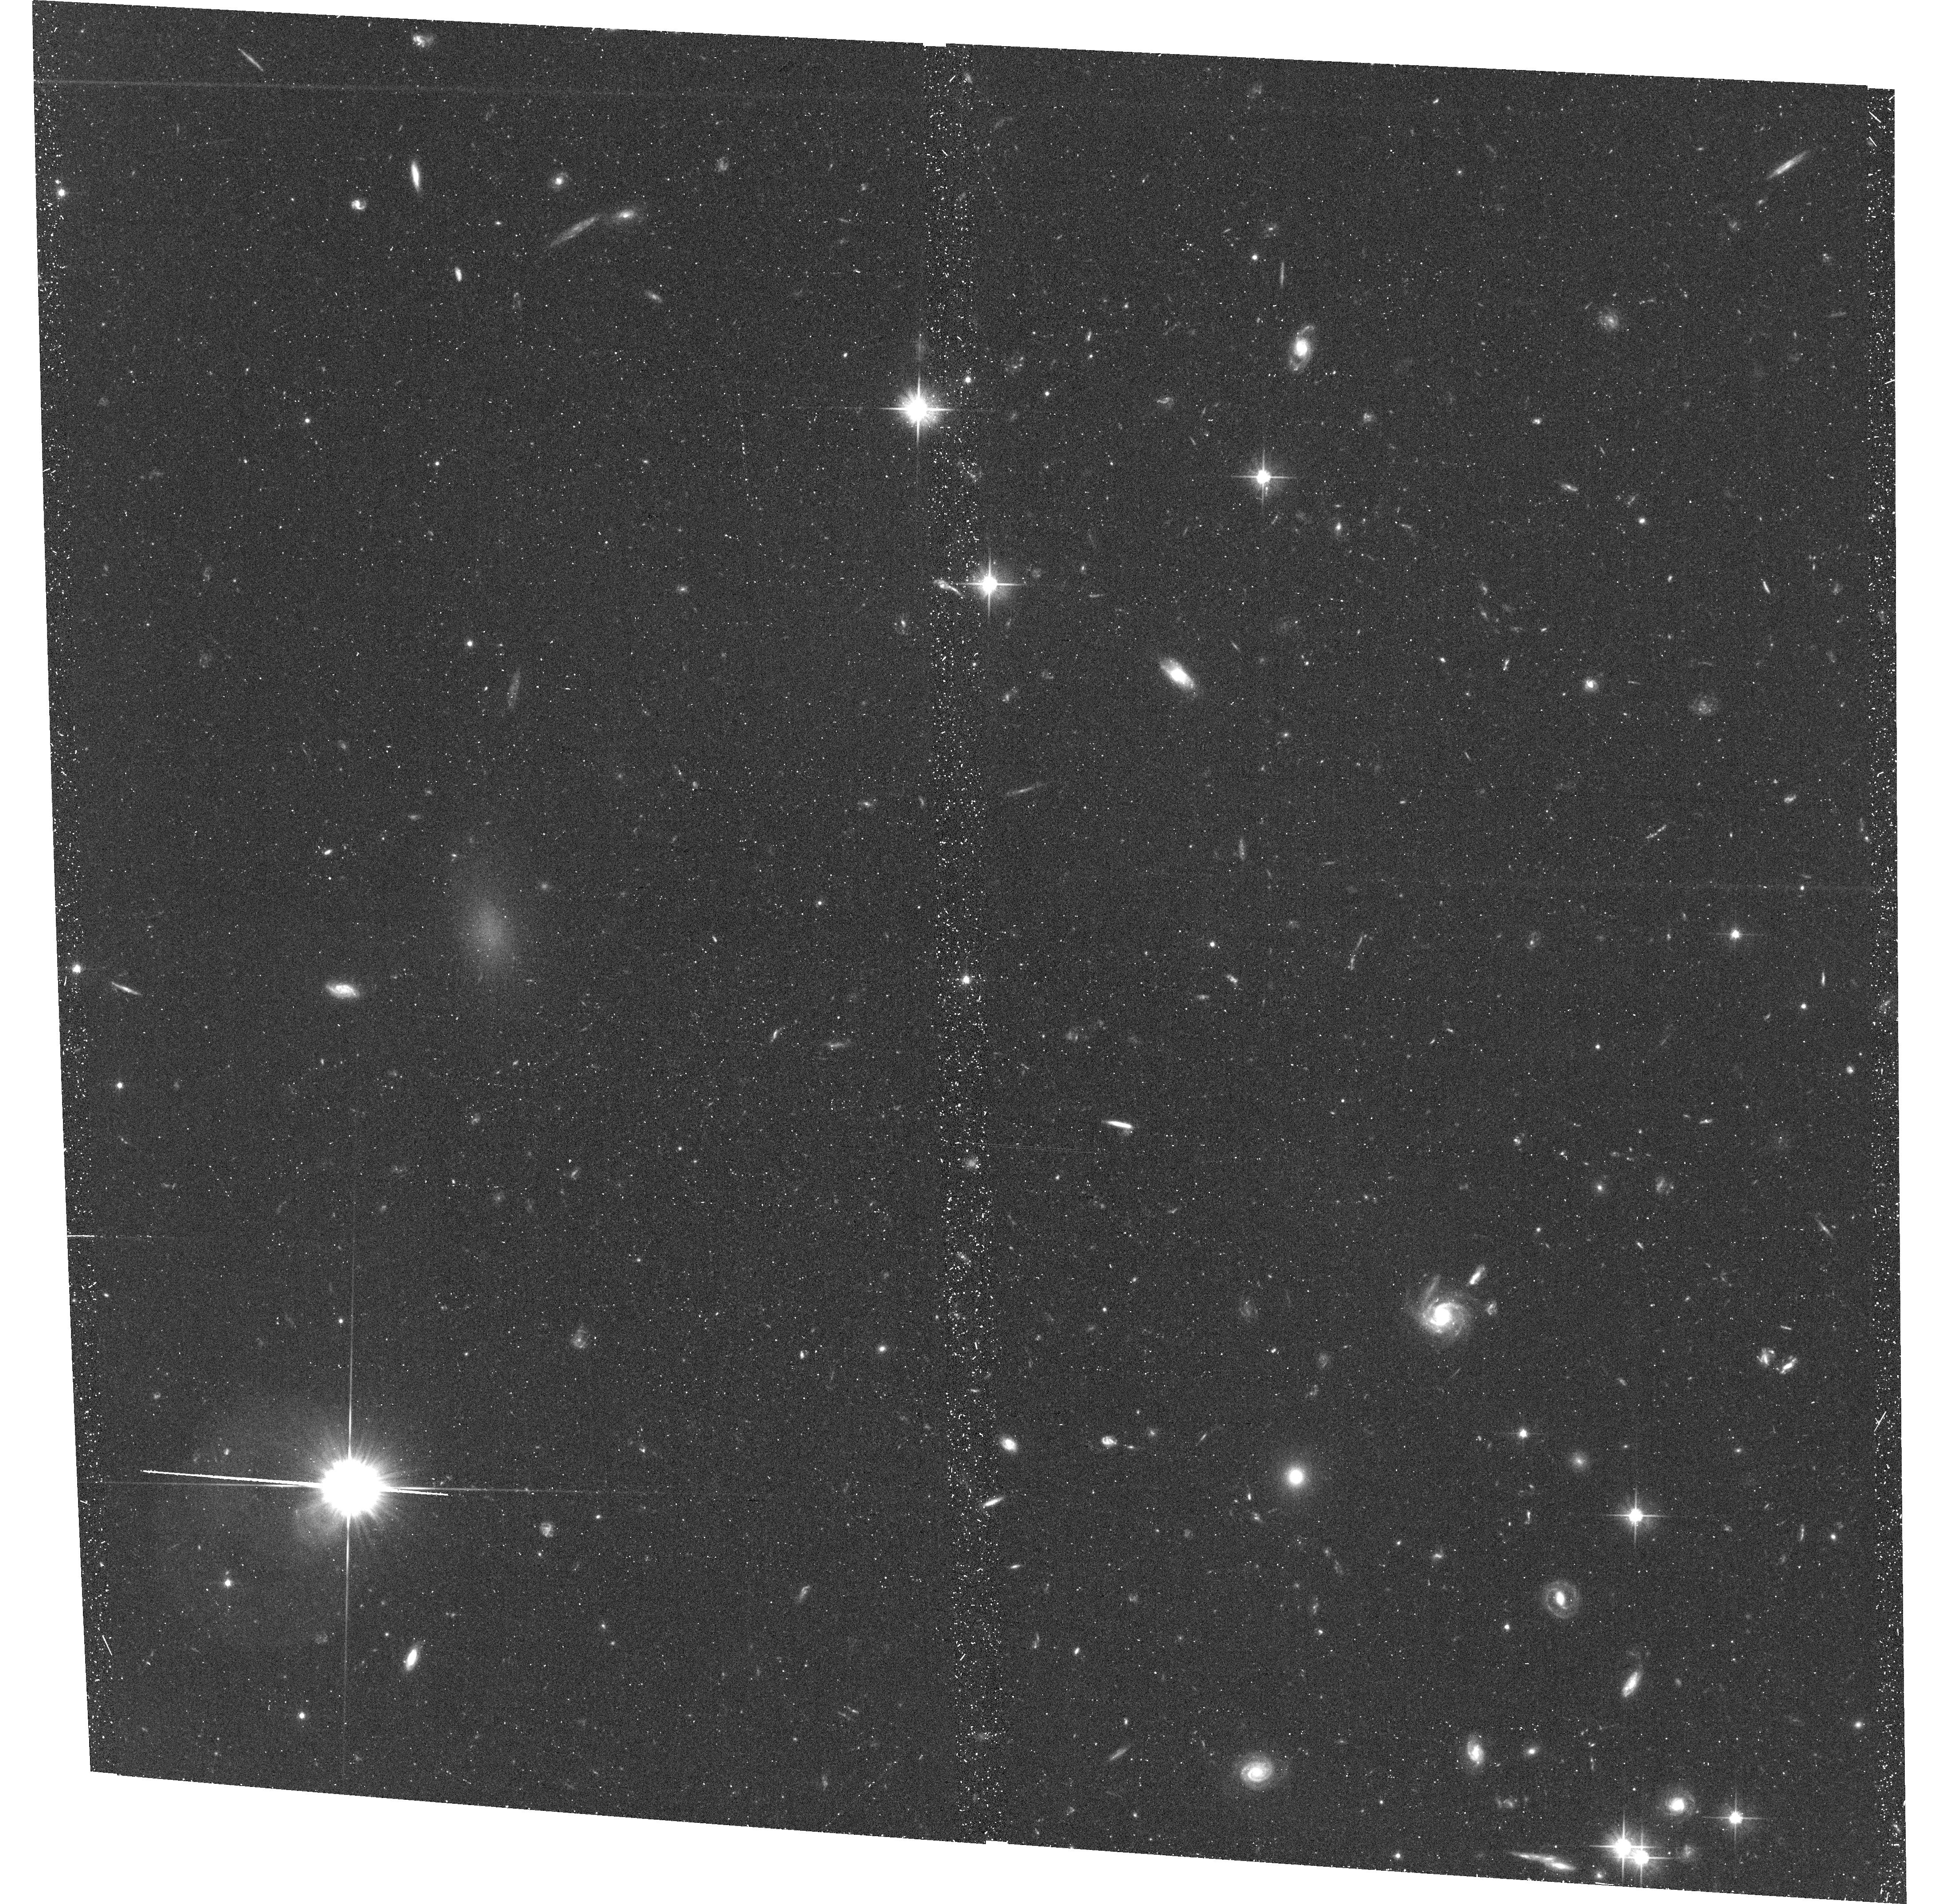
Target: UDG-1A
Instrument: ACS/WFC
Filter: F606W
Exposure: 44 min
Observation ID: hst_15277_01_acs_wfc_f606w_jdhk01

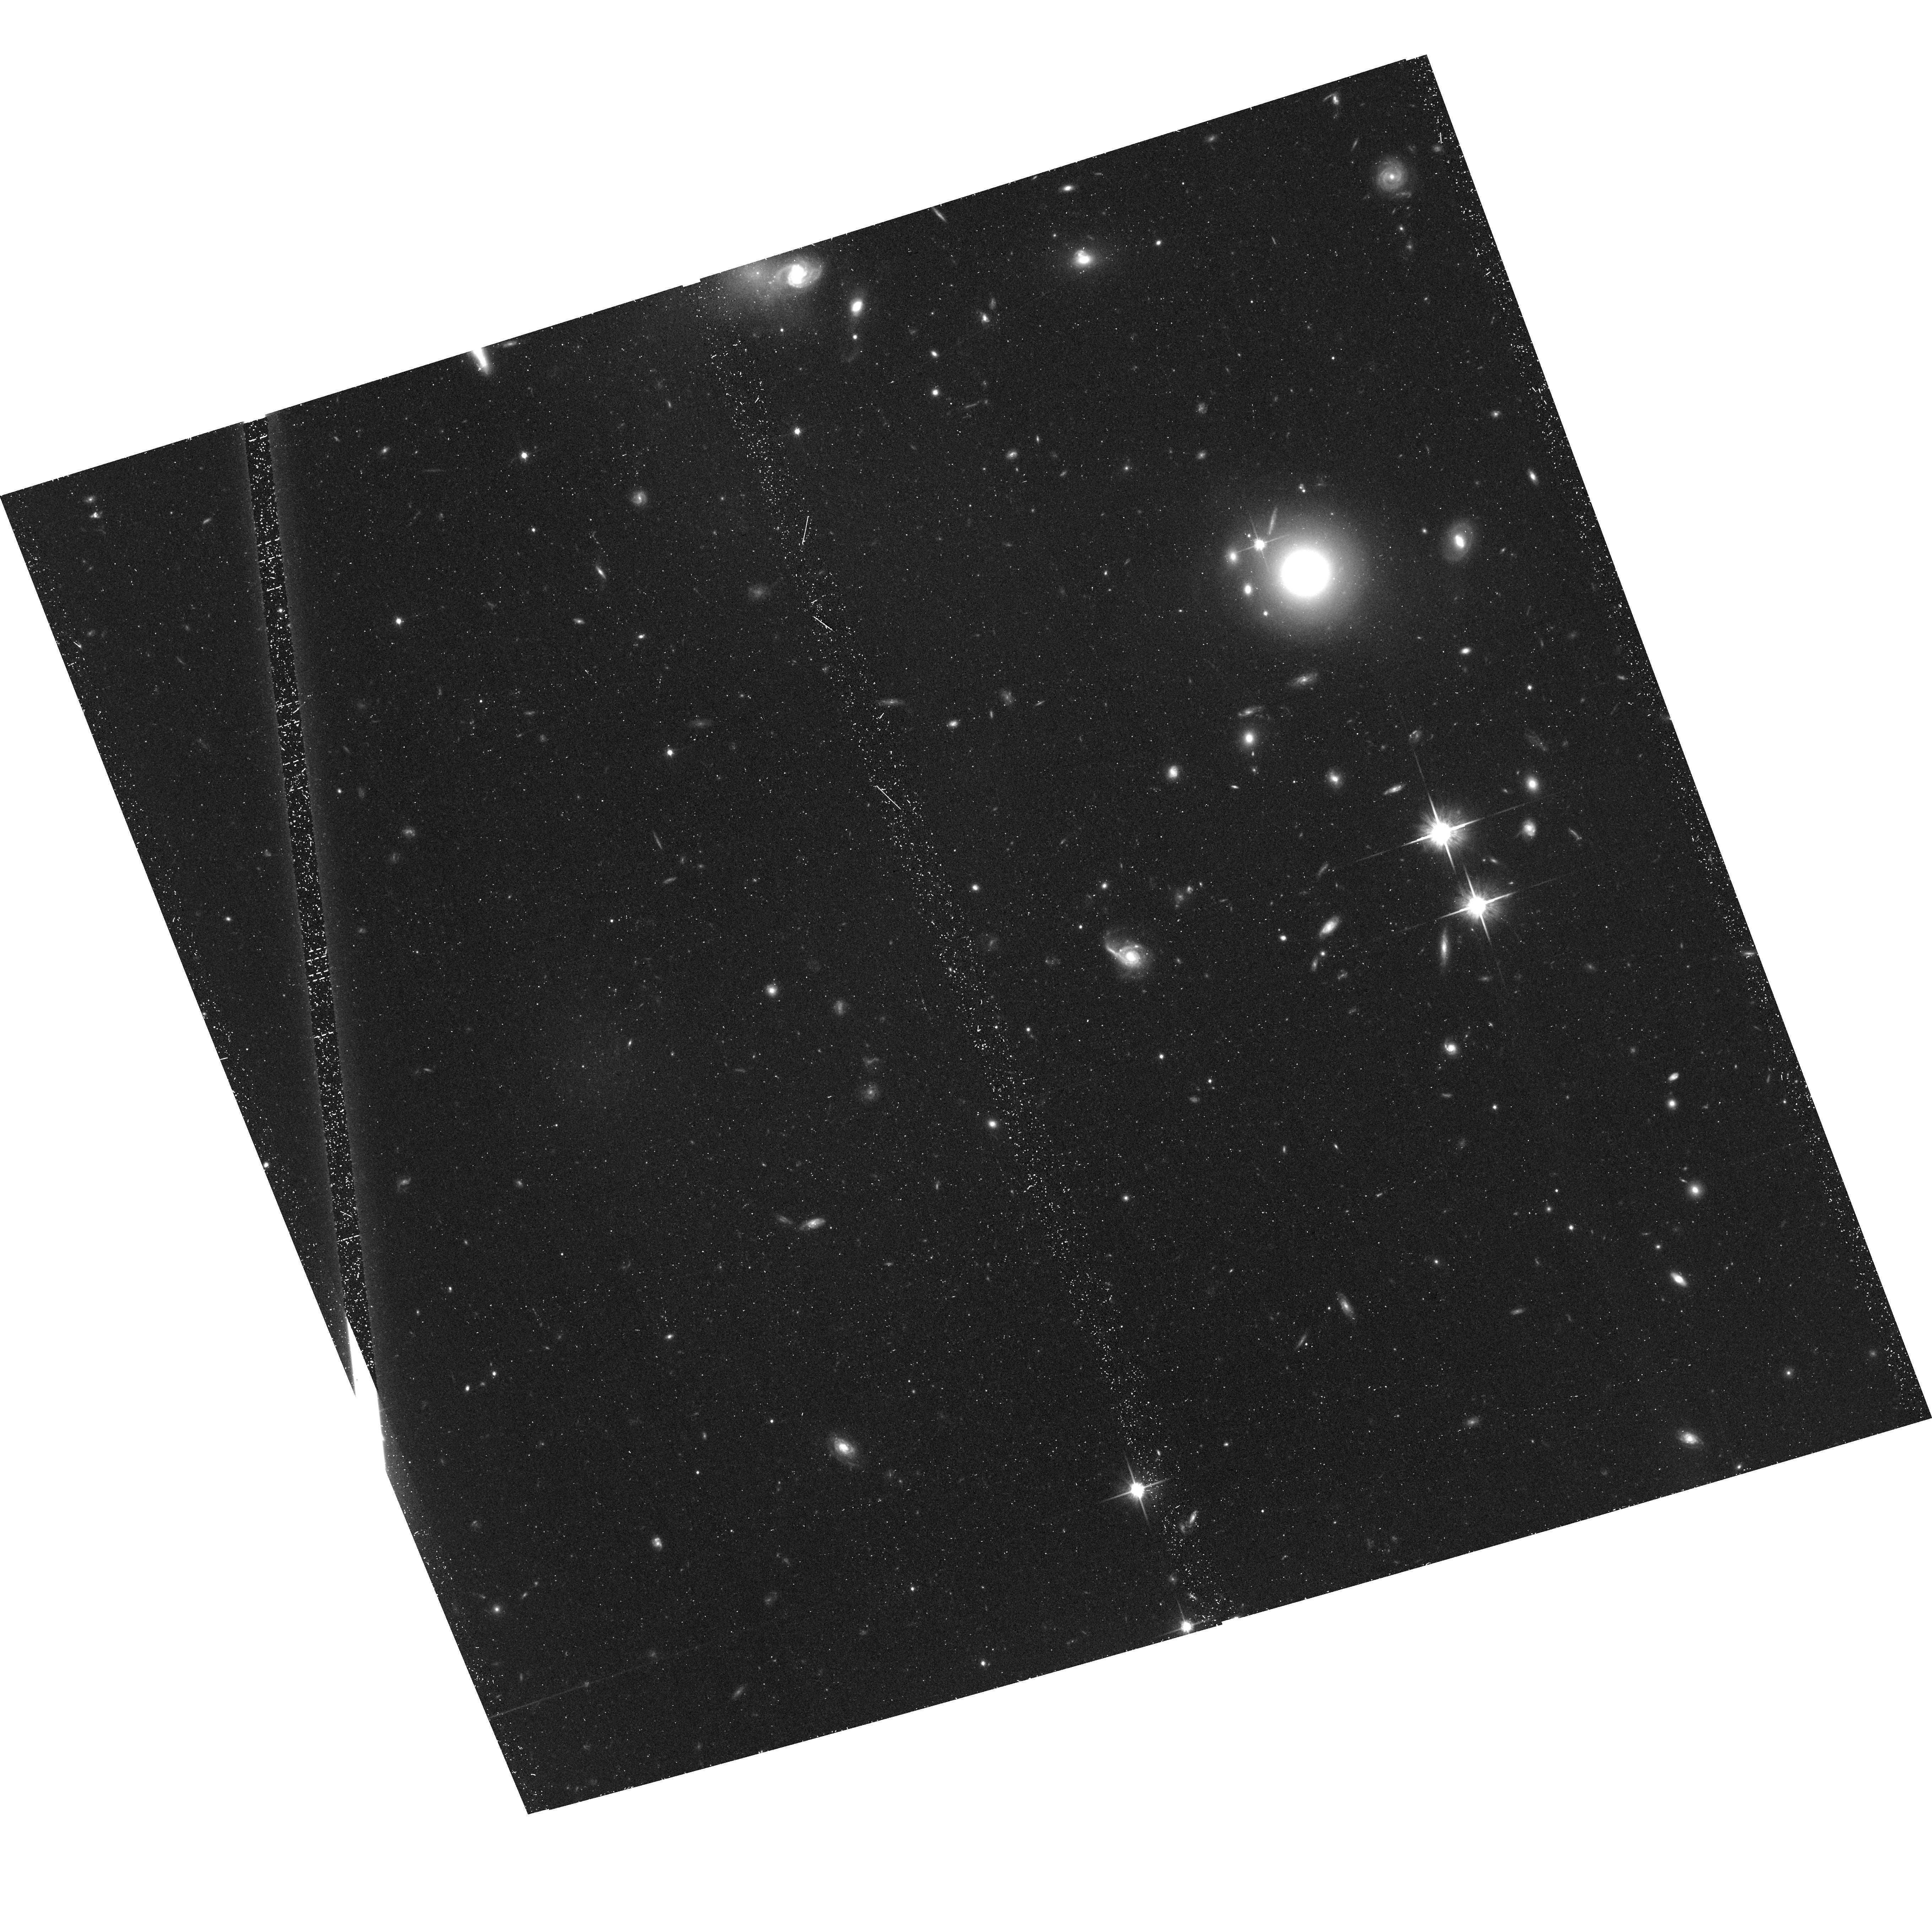
Target: UDG-5A
Instrument: ACS/WFC
Filter: F814W
Exposure: 41 min
Observation ID: hst_15277_05_acs_wfc_f814w_jdhk05

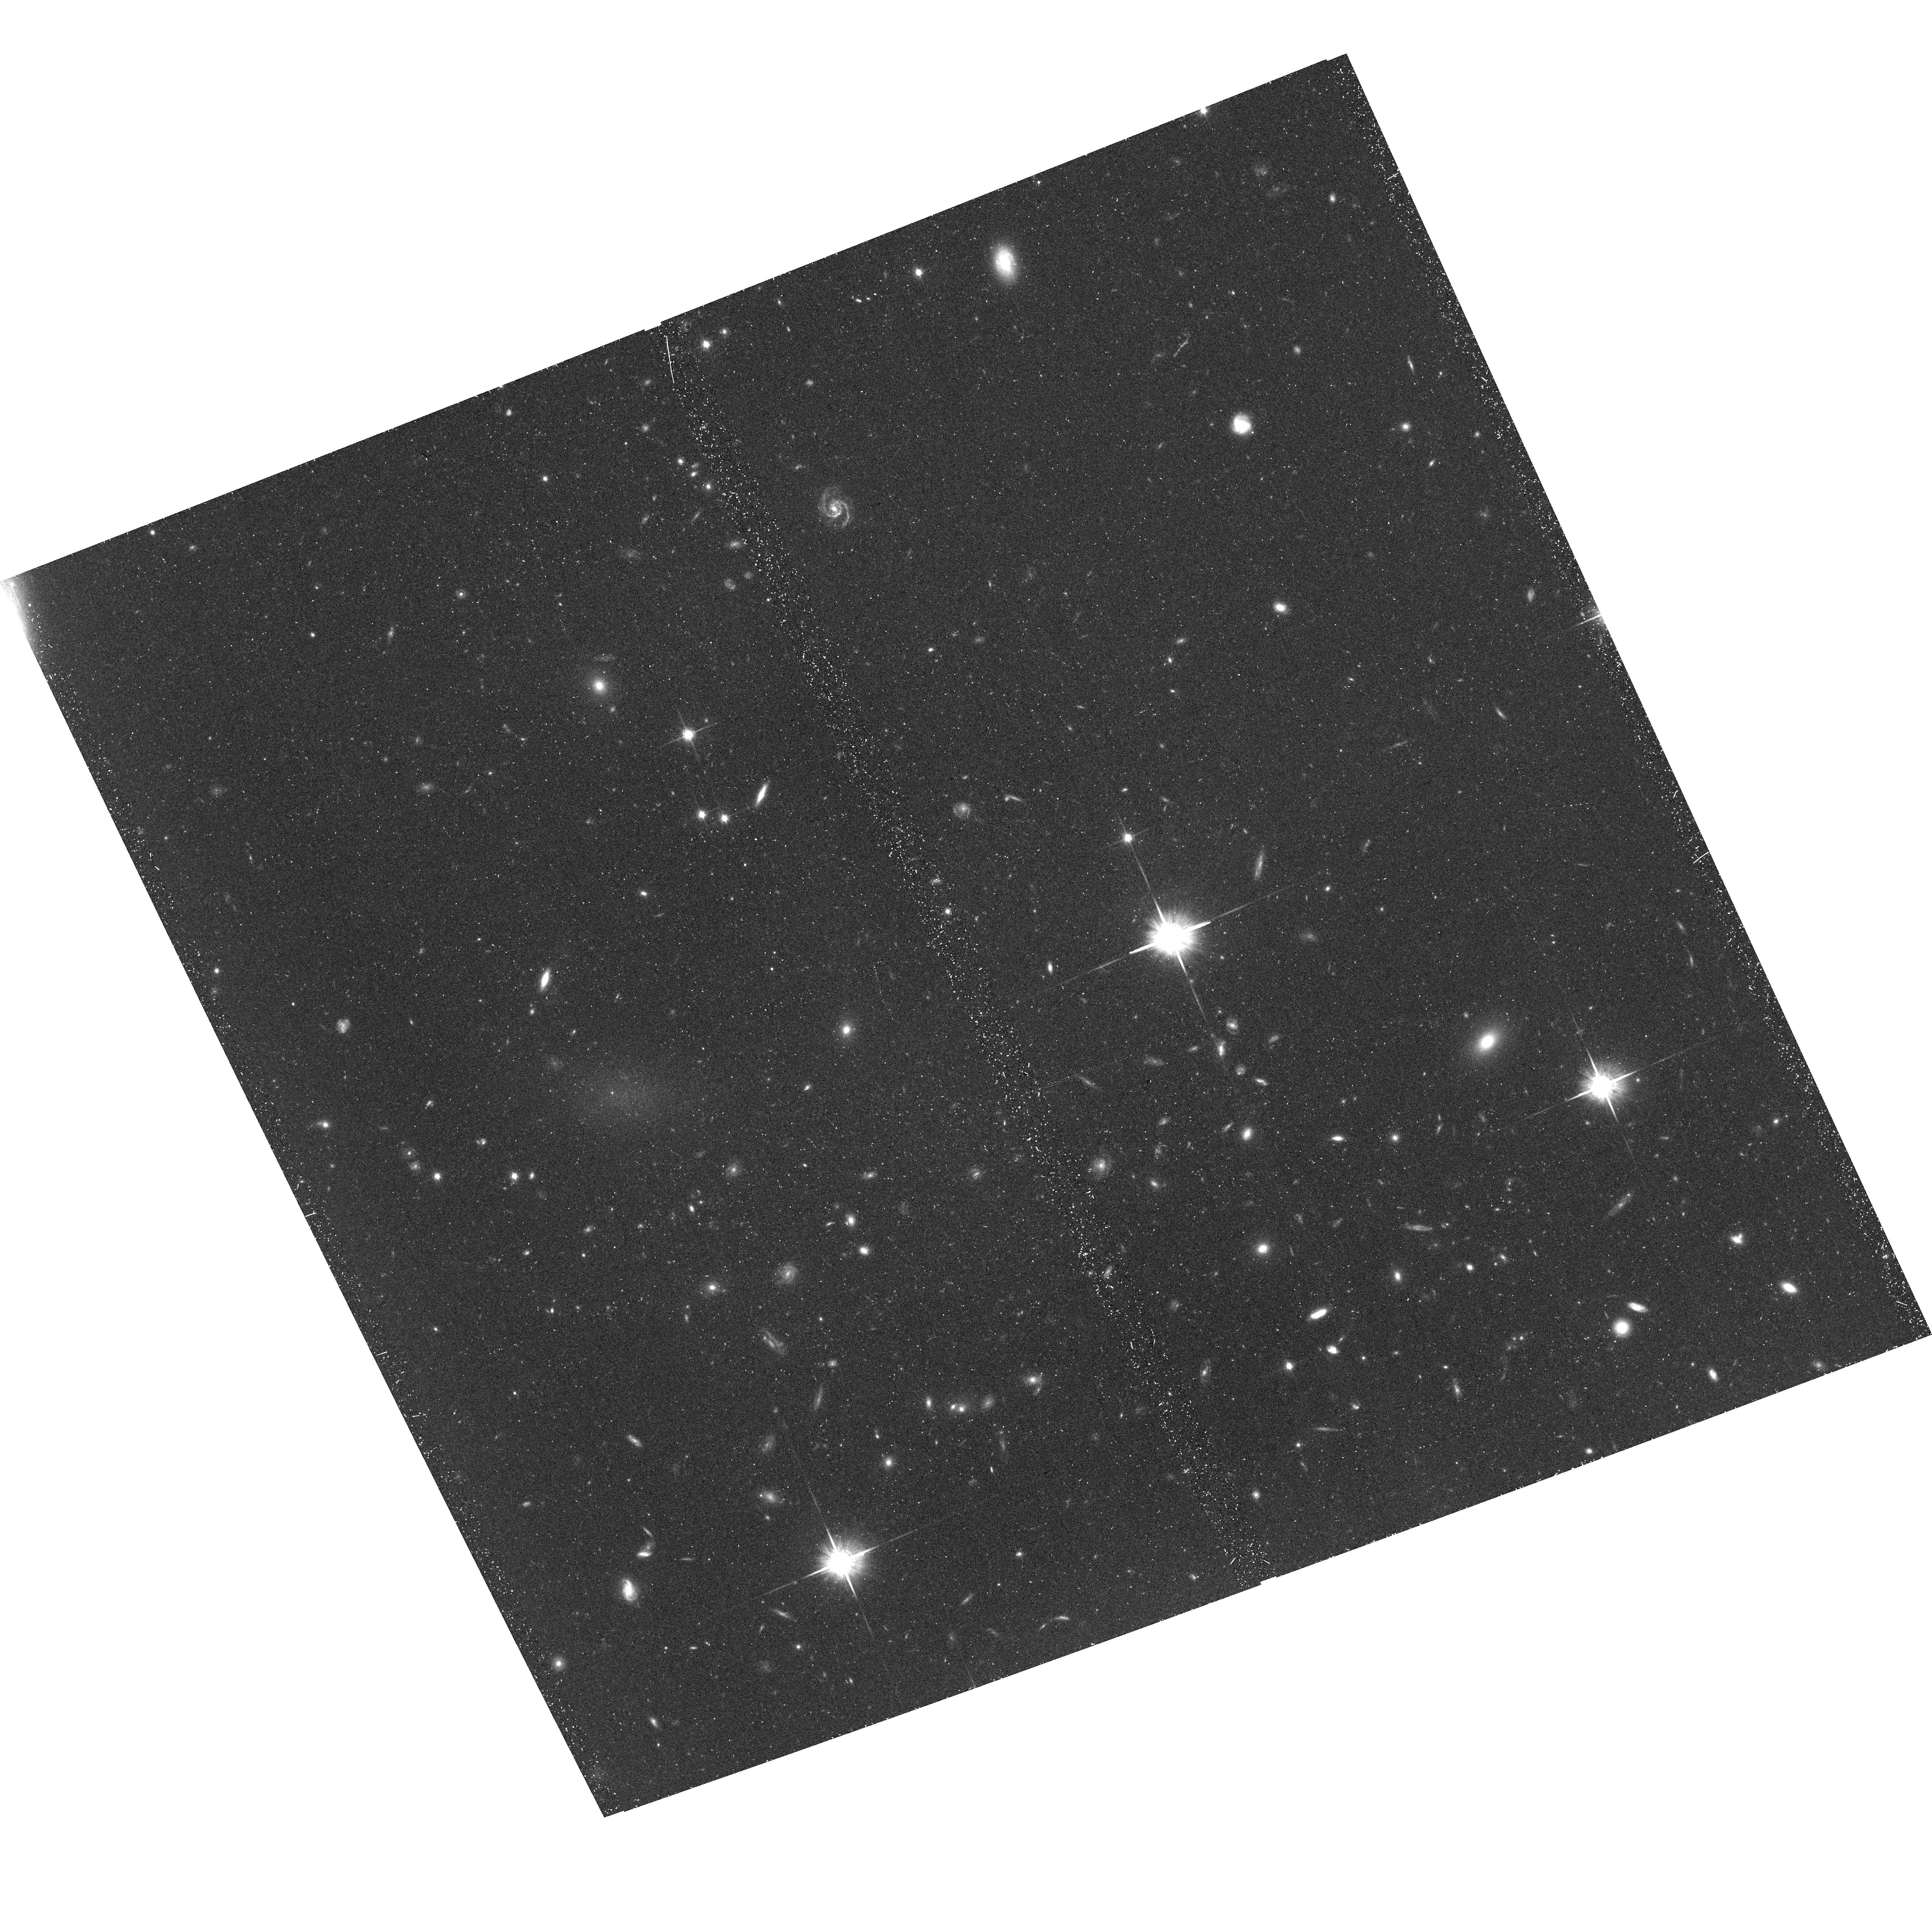
Target: UDG-4B
Instrument: ACS/WFC
Filter: F814W
Exposure: 41 min
Observation ID: hst_15277_09_acs_wfc_f814w_jdhk09

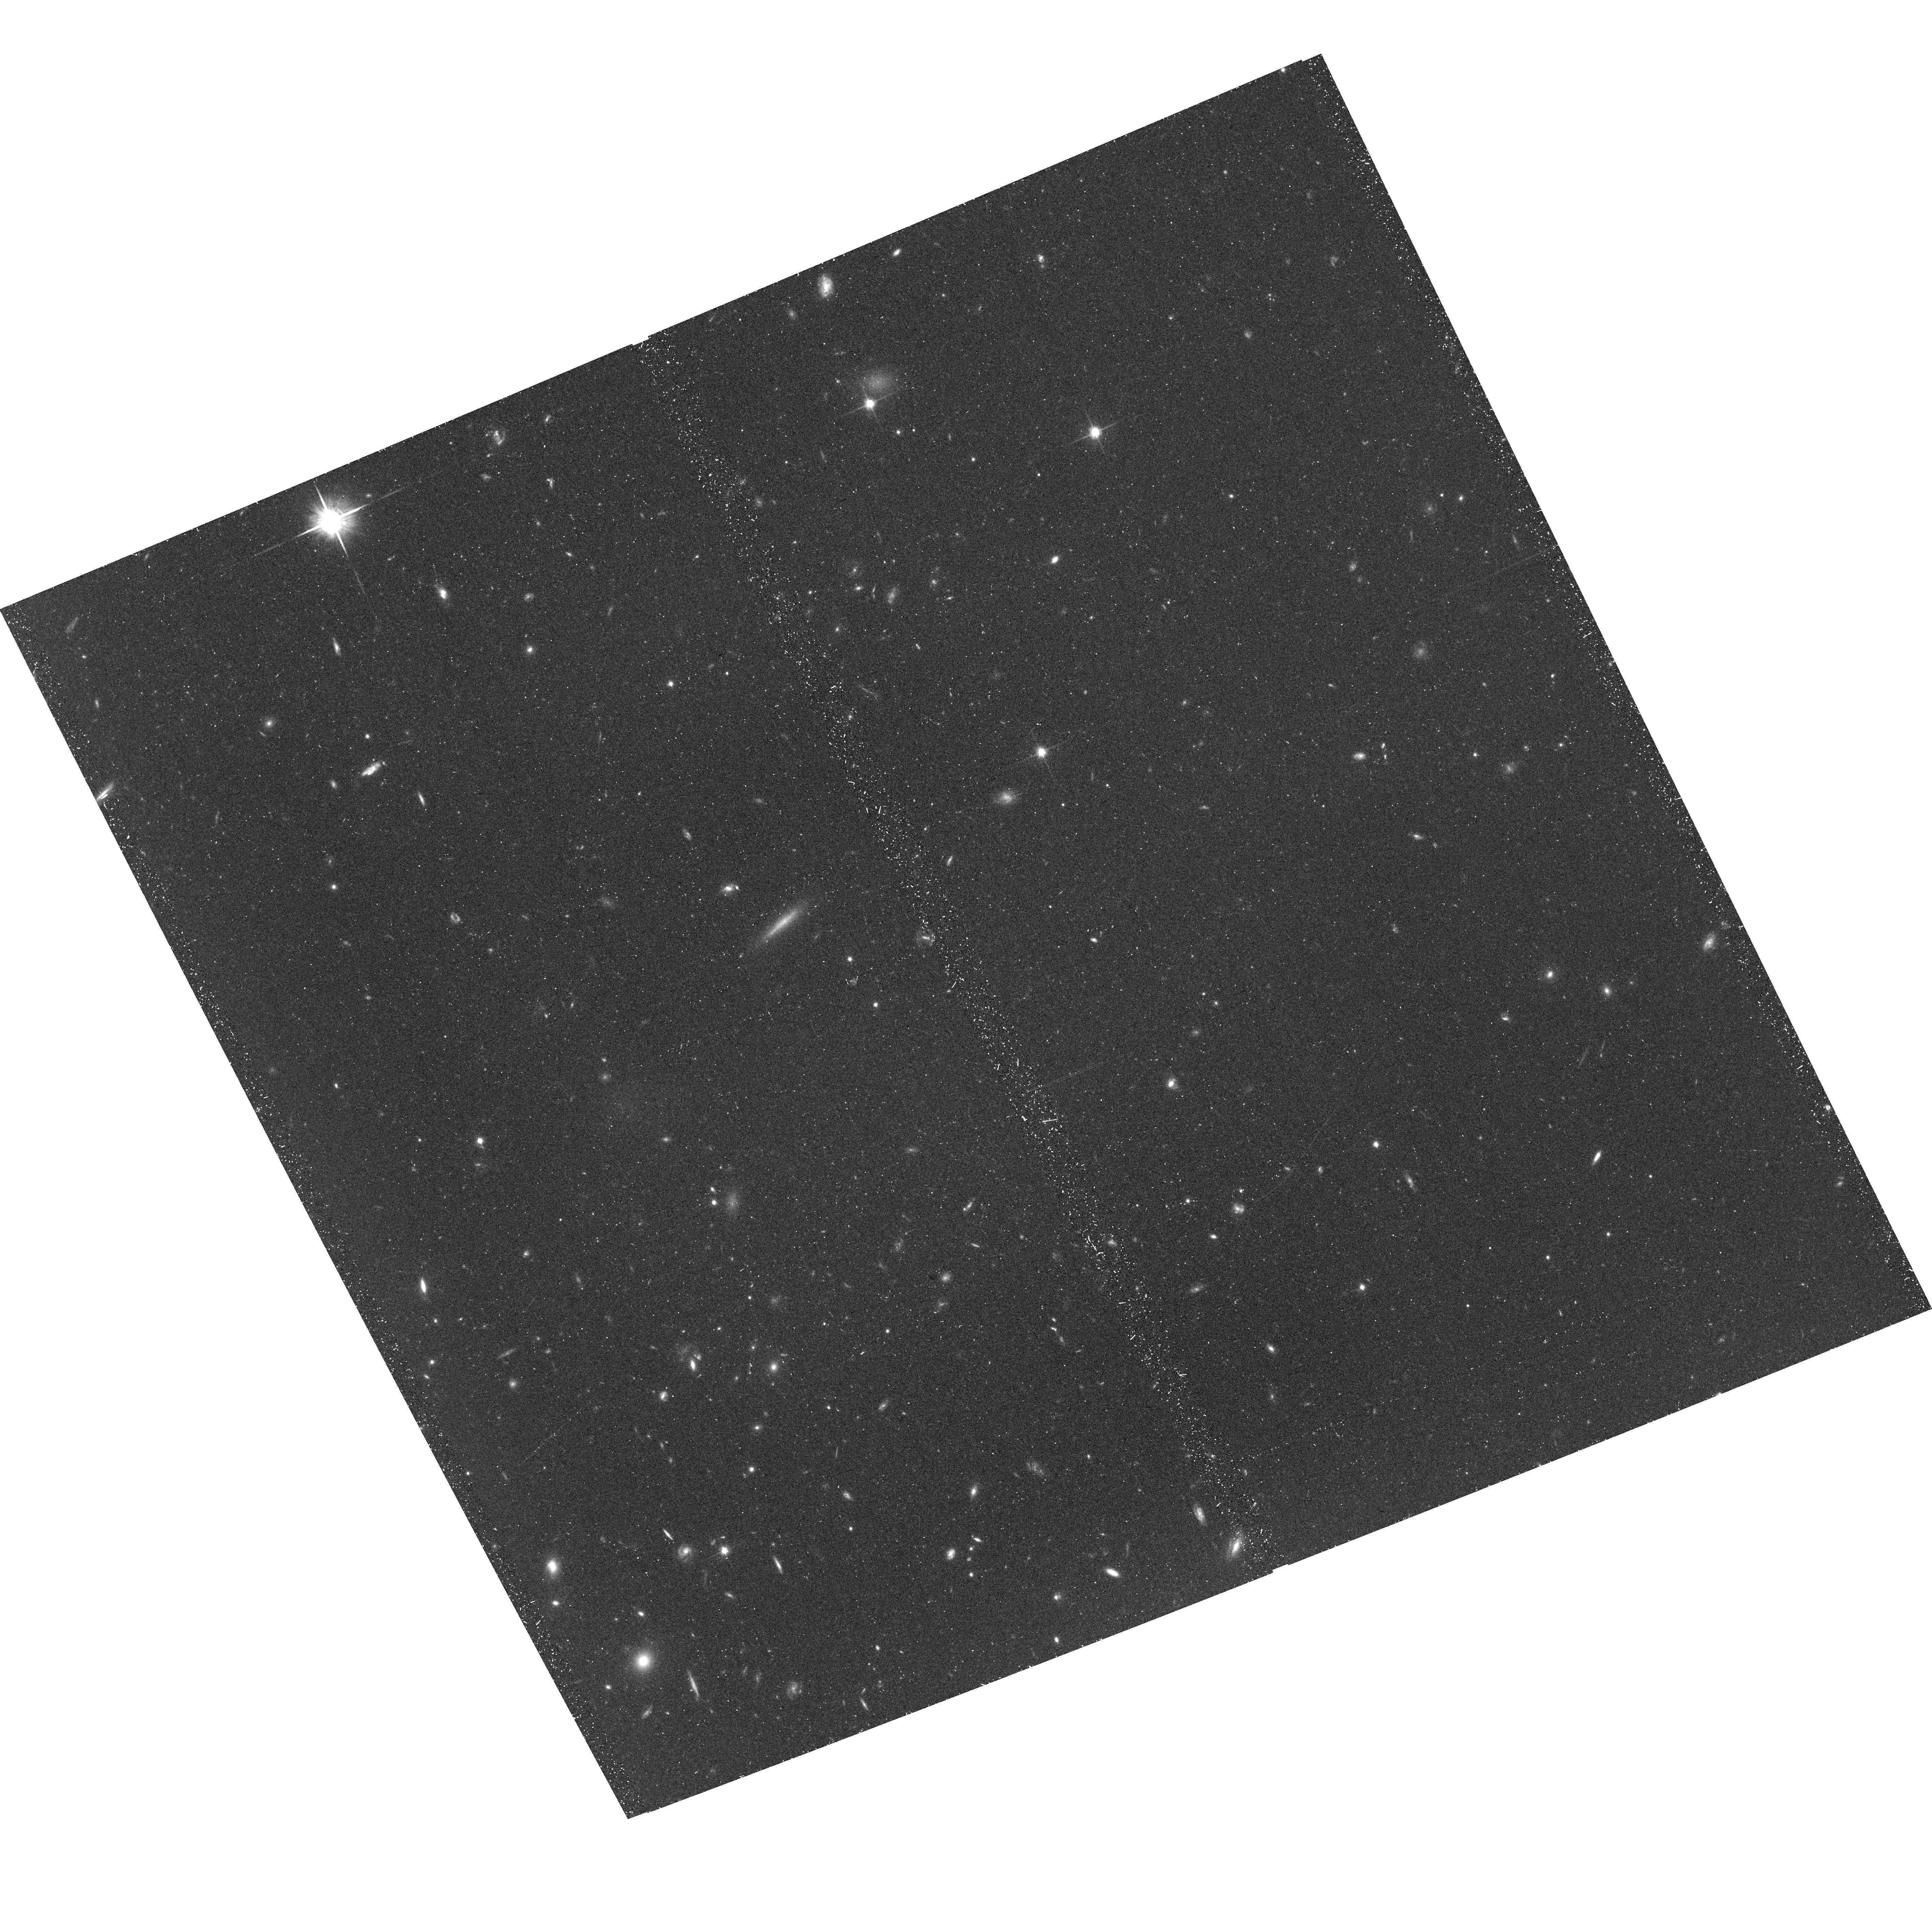
Target: UDG-5B
Instrument: ACS/WFC
Filter: F814W
Exposure: 41 min
Observation ID: hst_15277_10_acs_wfc_f814w_jdhk10

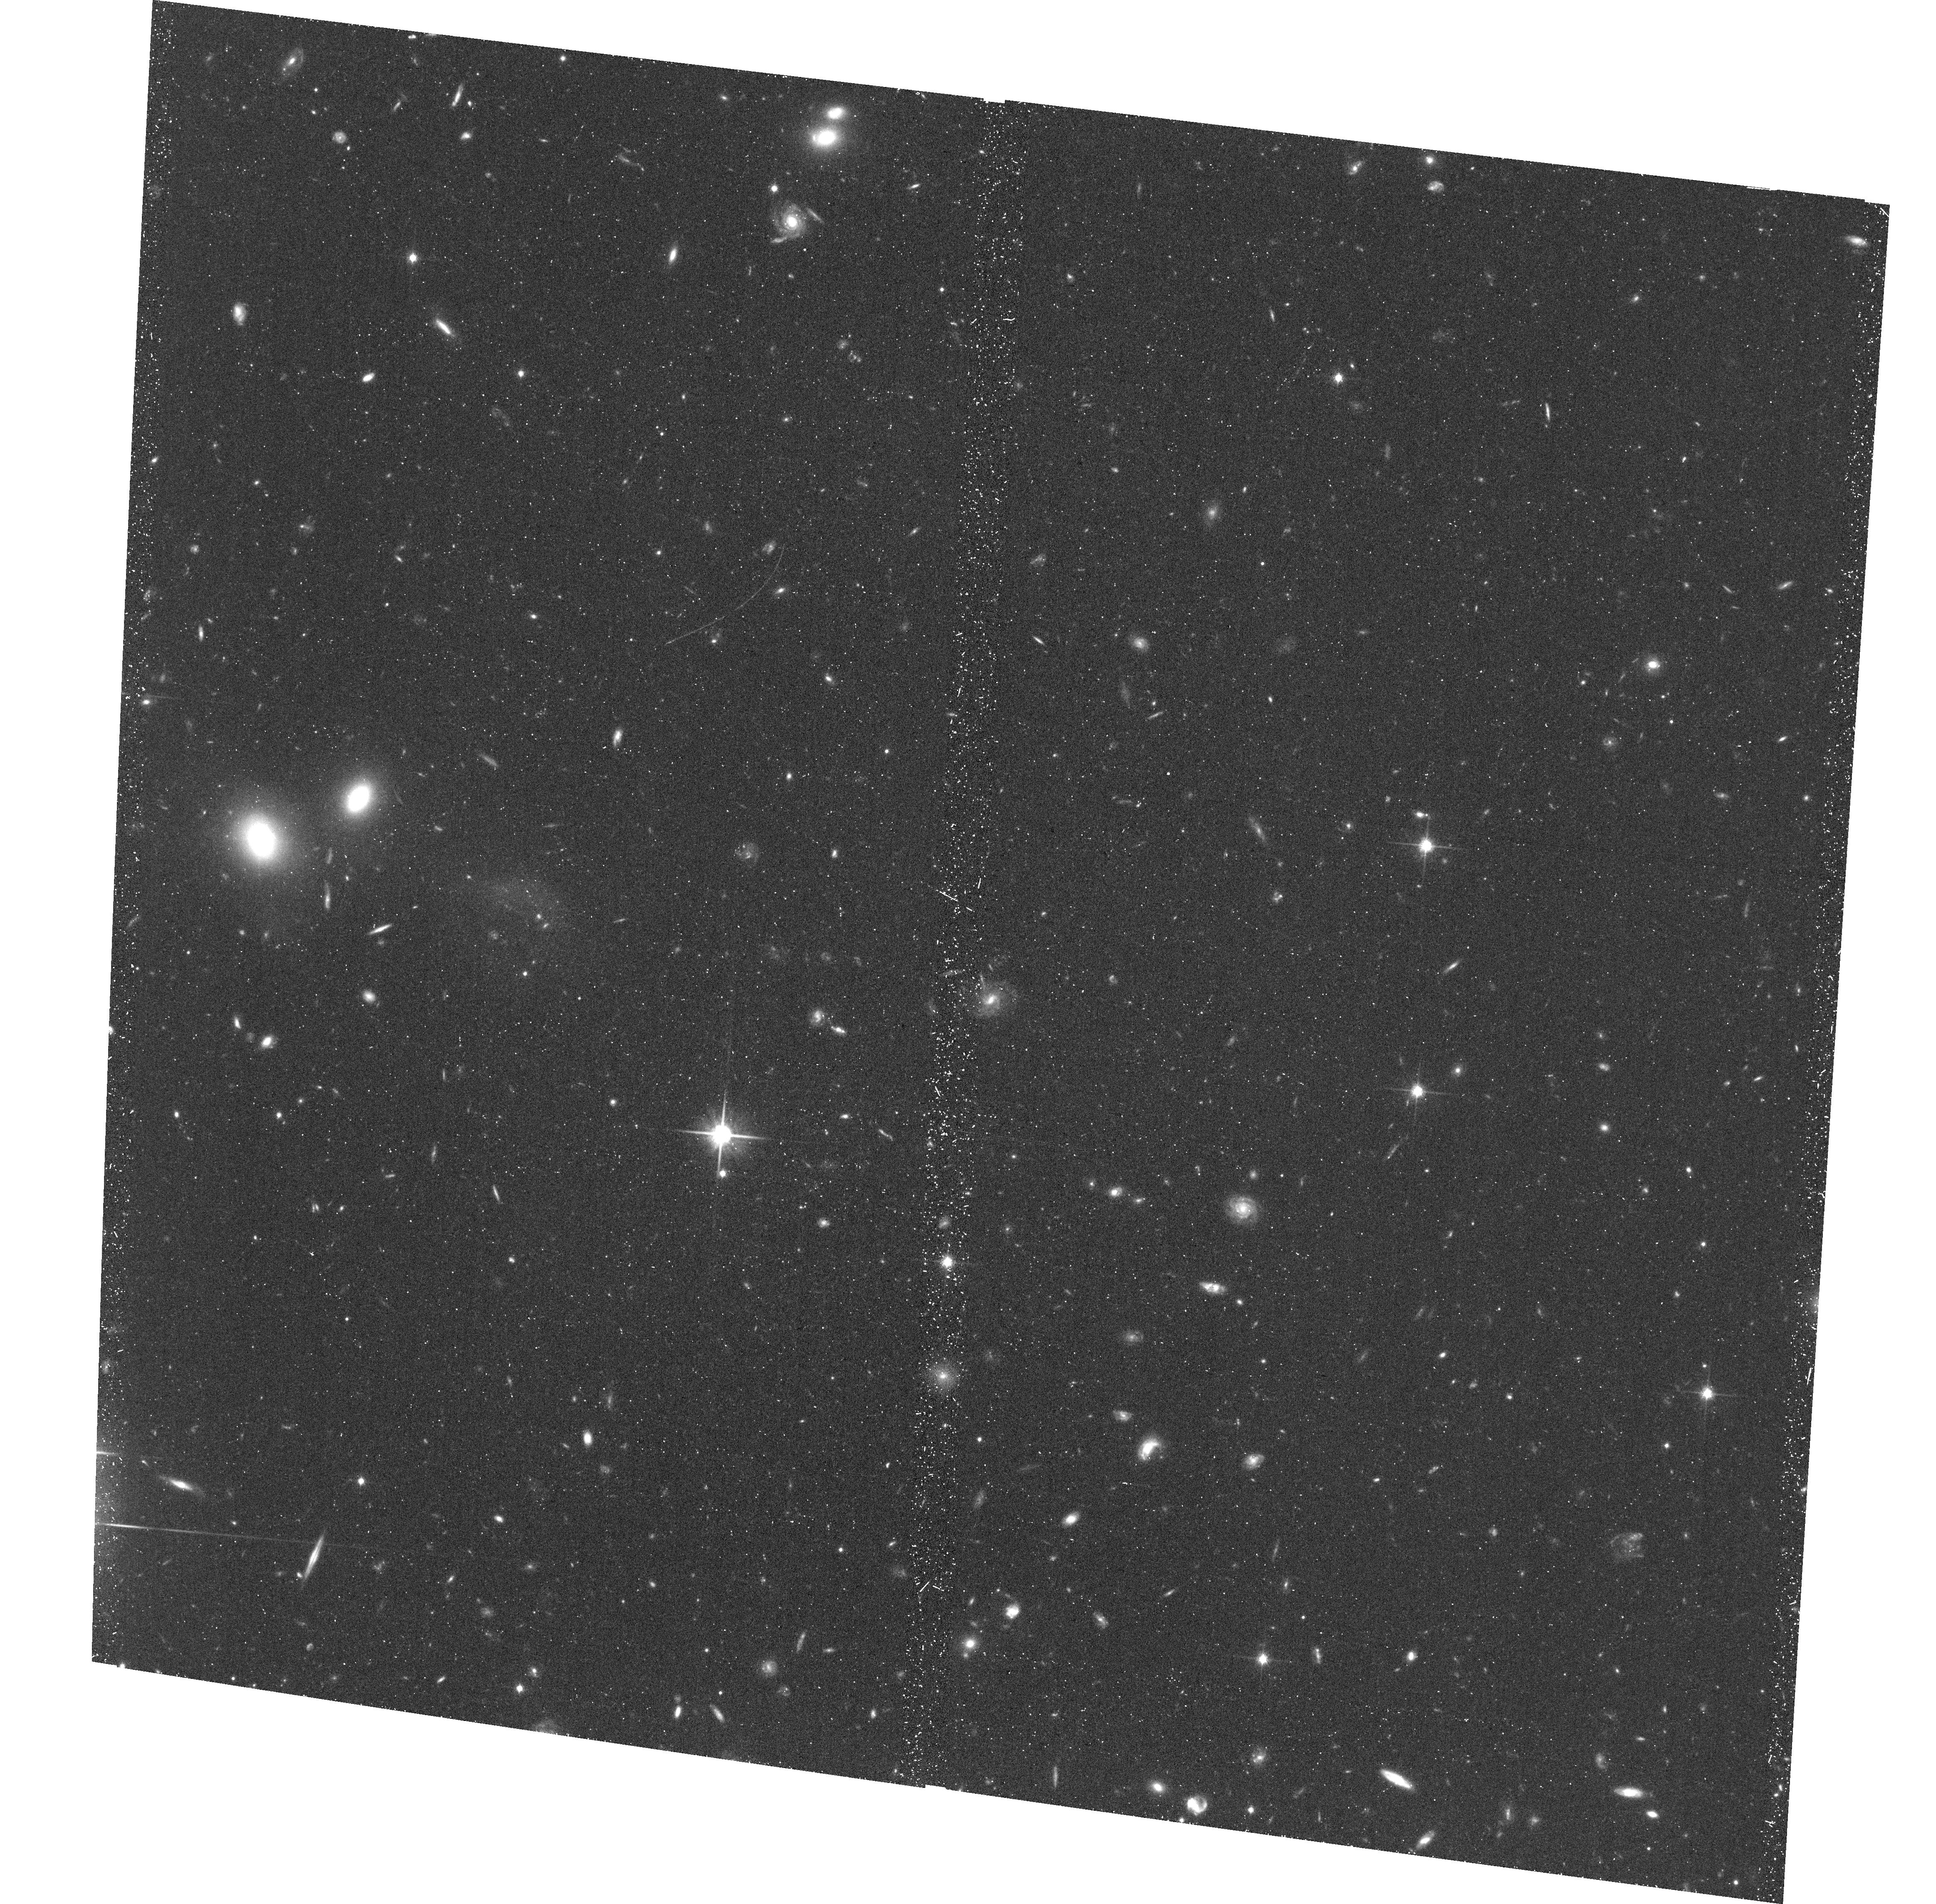
Target: UDG-4A
Instrument: ACS/WFC
Filter: F814W
Exposure: 41 min
Observation ID: hst_15277_04_acs_wfc_f814w_jdhk04

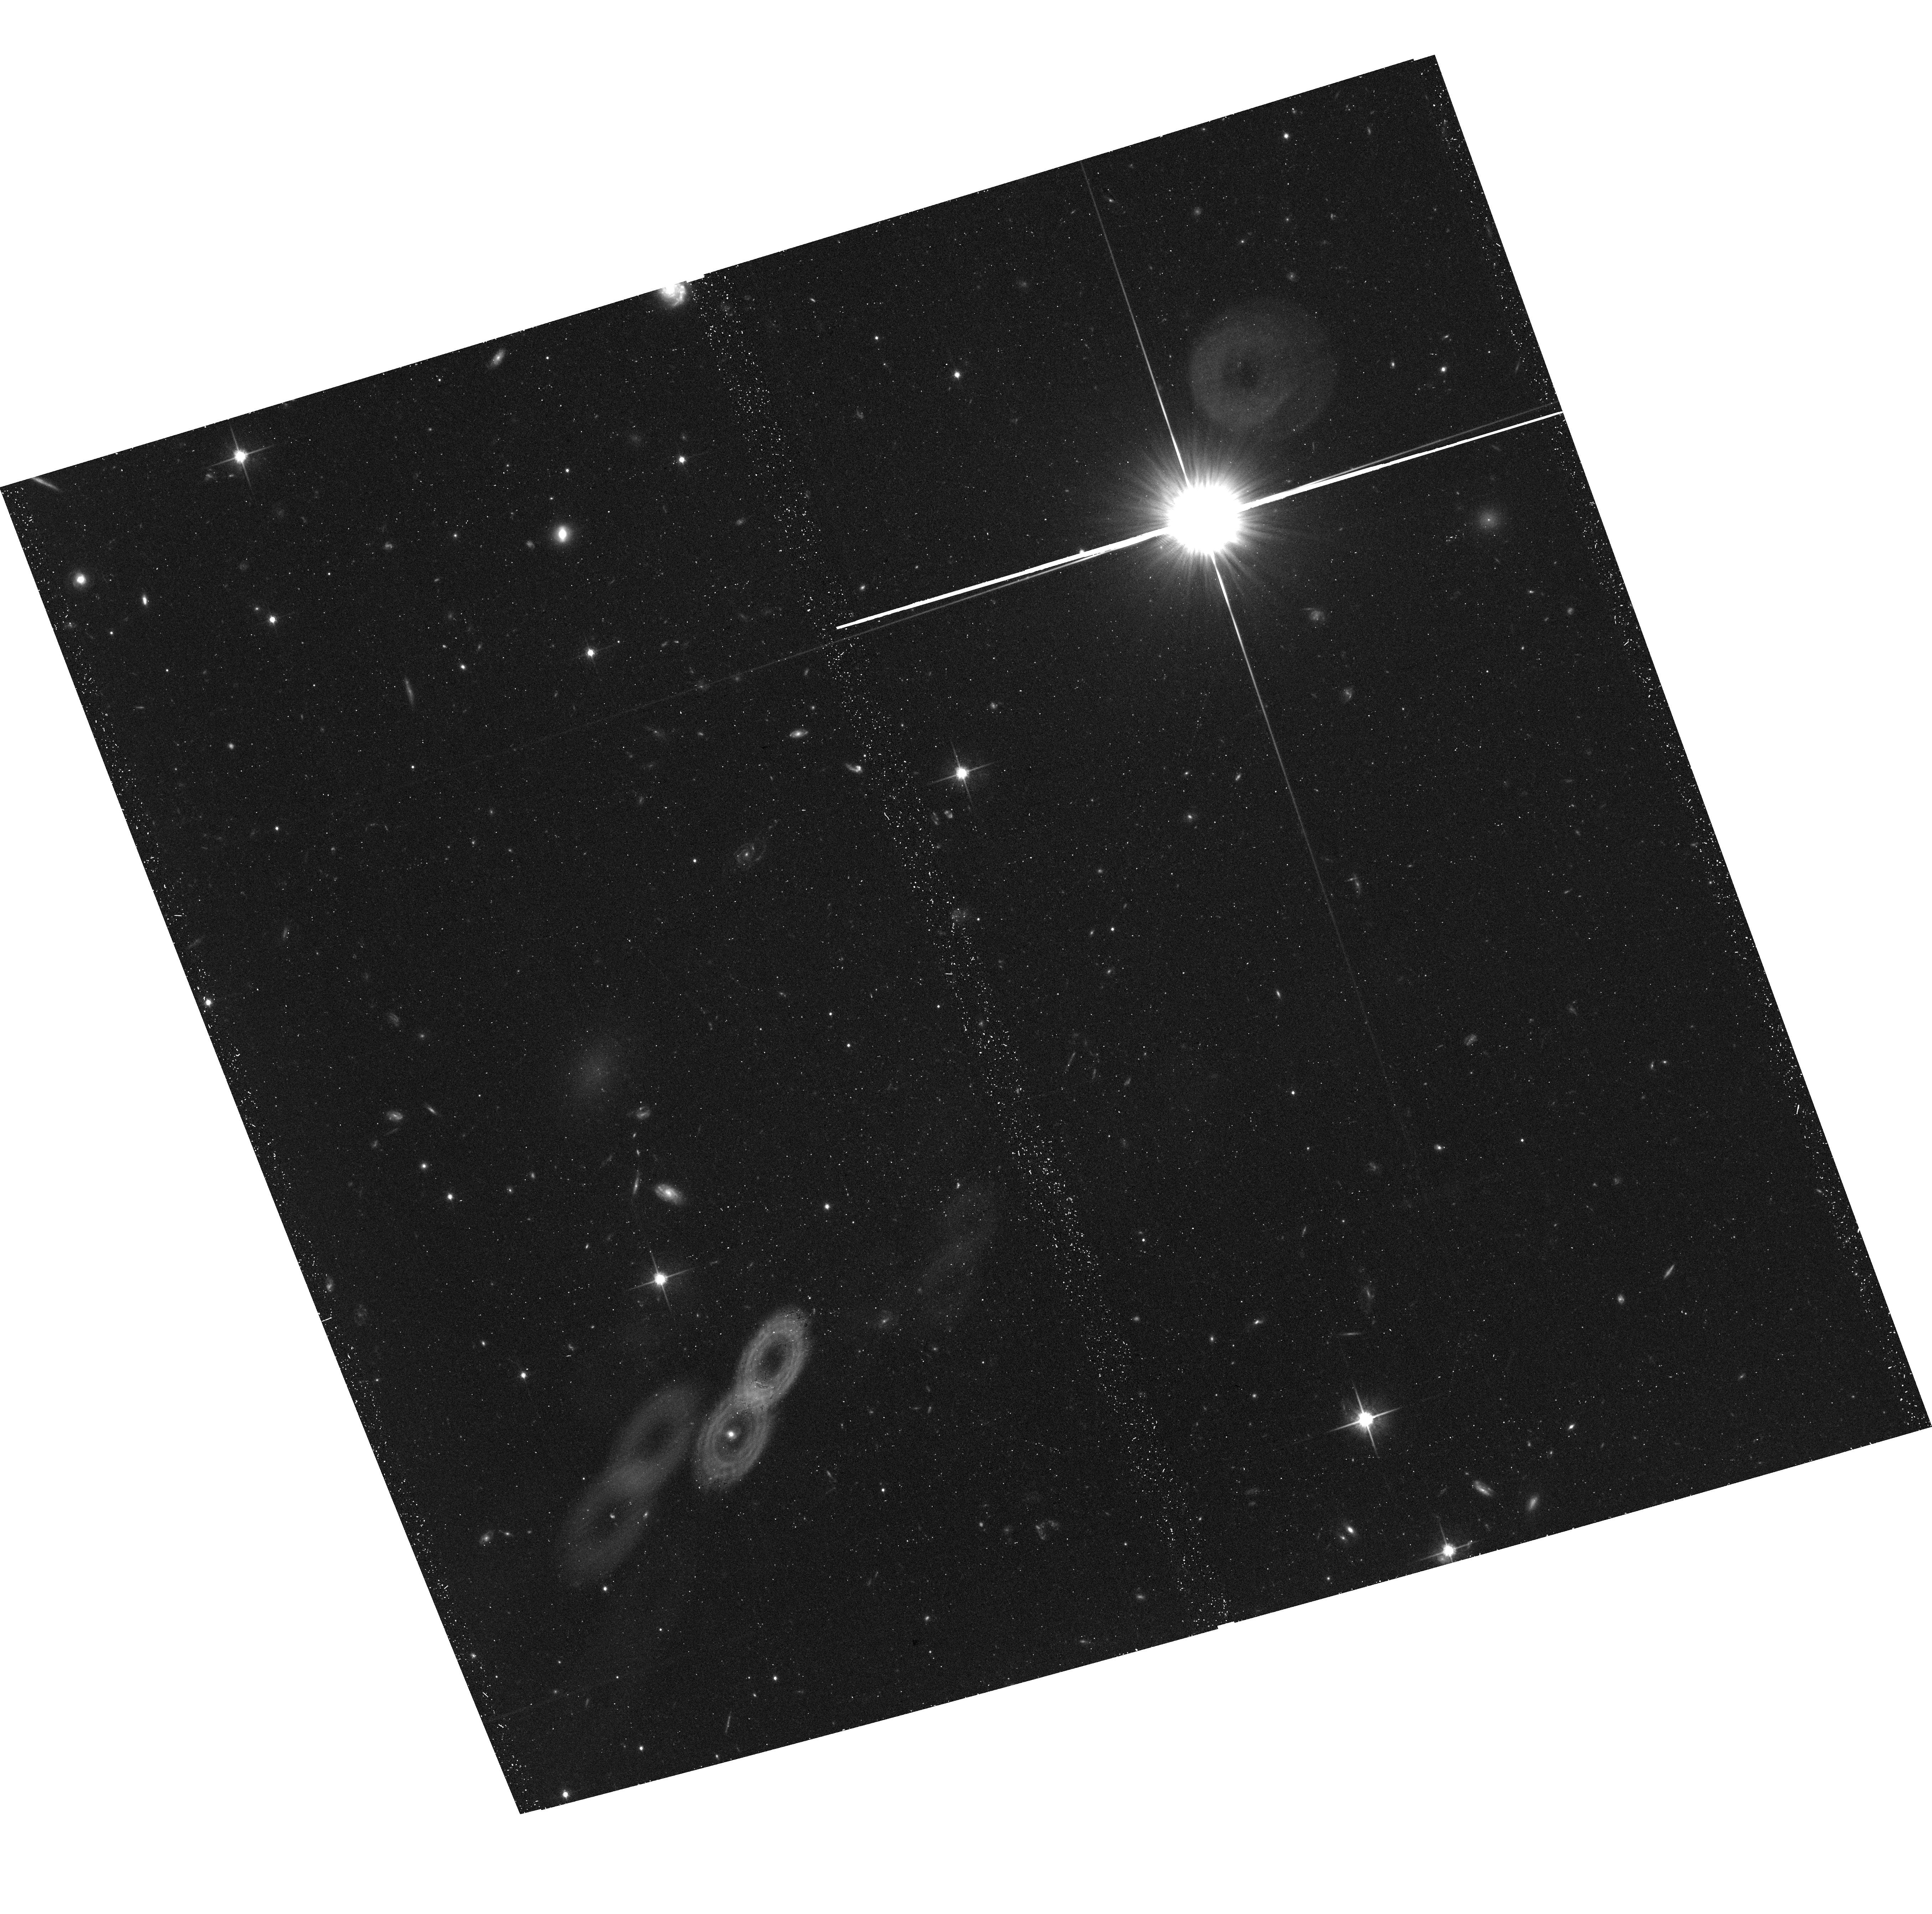
Target: UDG-3A
Instrument: ACS/WFC
Filter: F814W
Exposure: 41 min
Observation ID: hst_15277_03_acs_wfc_f814w_jdhk03

Weighing Ultra-Diffuse Galaxies: Bridging the environmental gap (PI: Greco, Johnny P)

Interest in ultra-low-surface brightness galaxies has been reignited by the discovery of a substantial population of ultra-diffuse galaxies (UDGs) in dense clusters. These galaxies are characterized by dwarf-like stellar masses spread across giant-galaxy sizes, and their prolonged survival in clusters suggests that they may be extremely dark-matter dominated. The dark matter halos of a handful of UDGs in dense clusters have been "weighed" by the detection of rich globular cluster (GC) systems (~20-100 GCs), and indeed, their inferred mass-to-light ratios (M/L > 1000) are unprecedented for their stellar masses. More recently, galaxies with UDG-like properties have been discovered in much lower-density environments. However, the connection between UDGs across the full range of halo environments remains uncertain. Do extreme mass-to-light ratios persist throughout this population regardless of environment? Or, is this a unique characteristic of UDGs in galaxy clusters? Thanks to the depth and wide-area coverage afforded by our ongoing Hyper Suprime-Cam (HSC) Survey, we are carrying out the first truly blind search for UDGs to address this question. We currently have a sample of ~300 UDG candidates in environments ranging from the field to intermediate-mass groups. We propose to use ACS/WFC imaging to study the GC systems of 10 UDGs selected for their association with poor groups that span a range in environment a factor of ~10 to 100 less dense than Coma. Our program has the potential, for the first time, to establish a connection between the extremely dark-matter dominated UDGs in dense galaxy clusters and those being discovered in much lower-density environments.